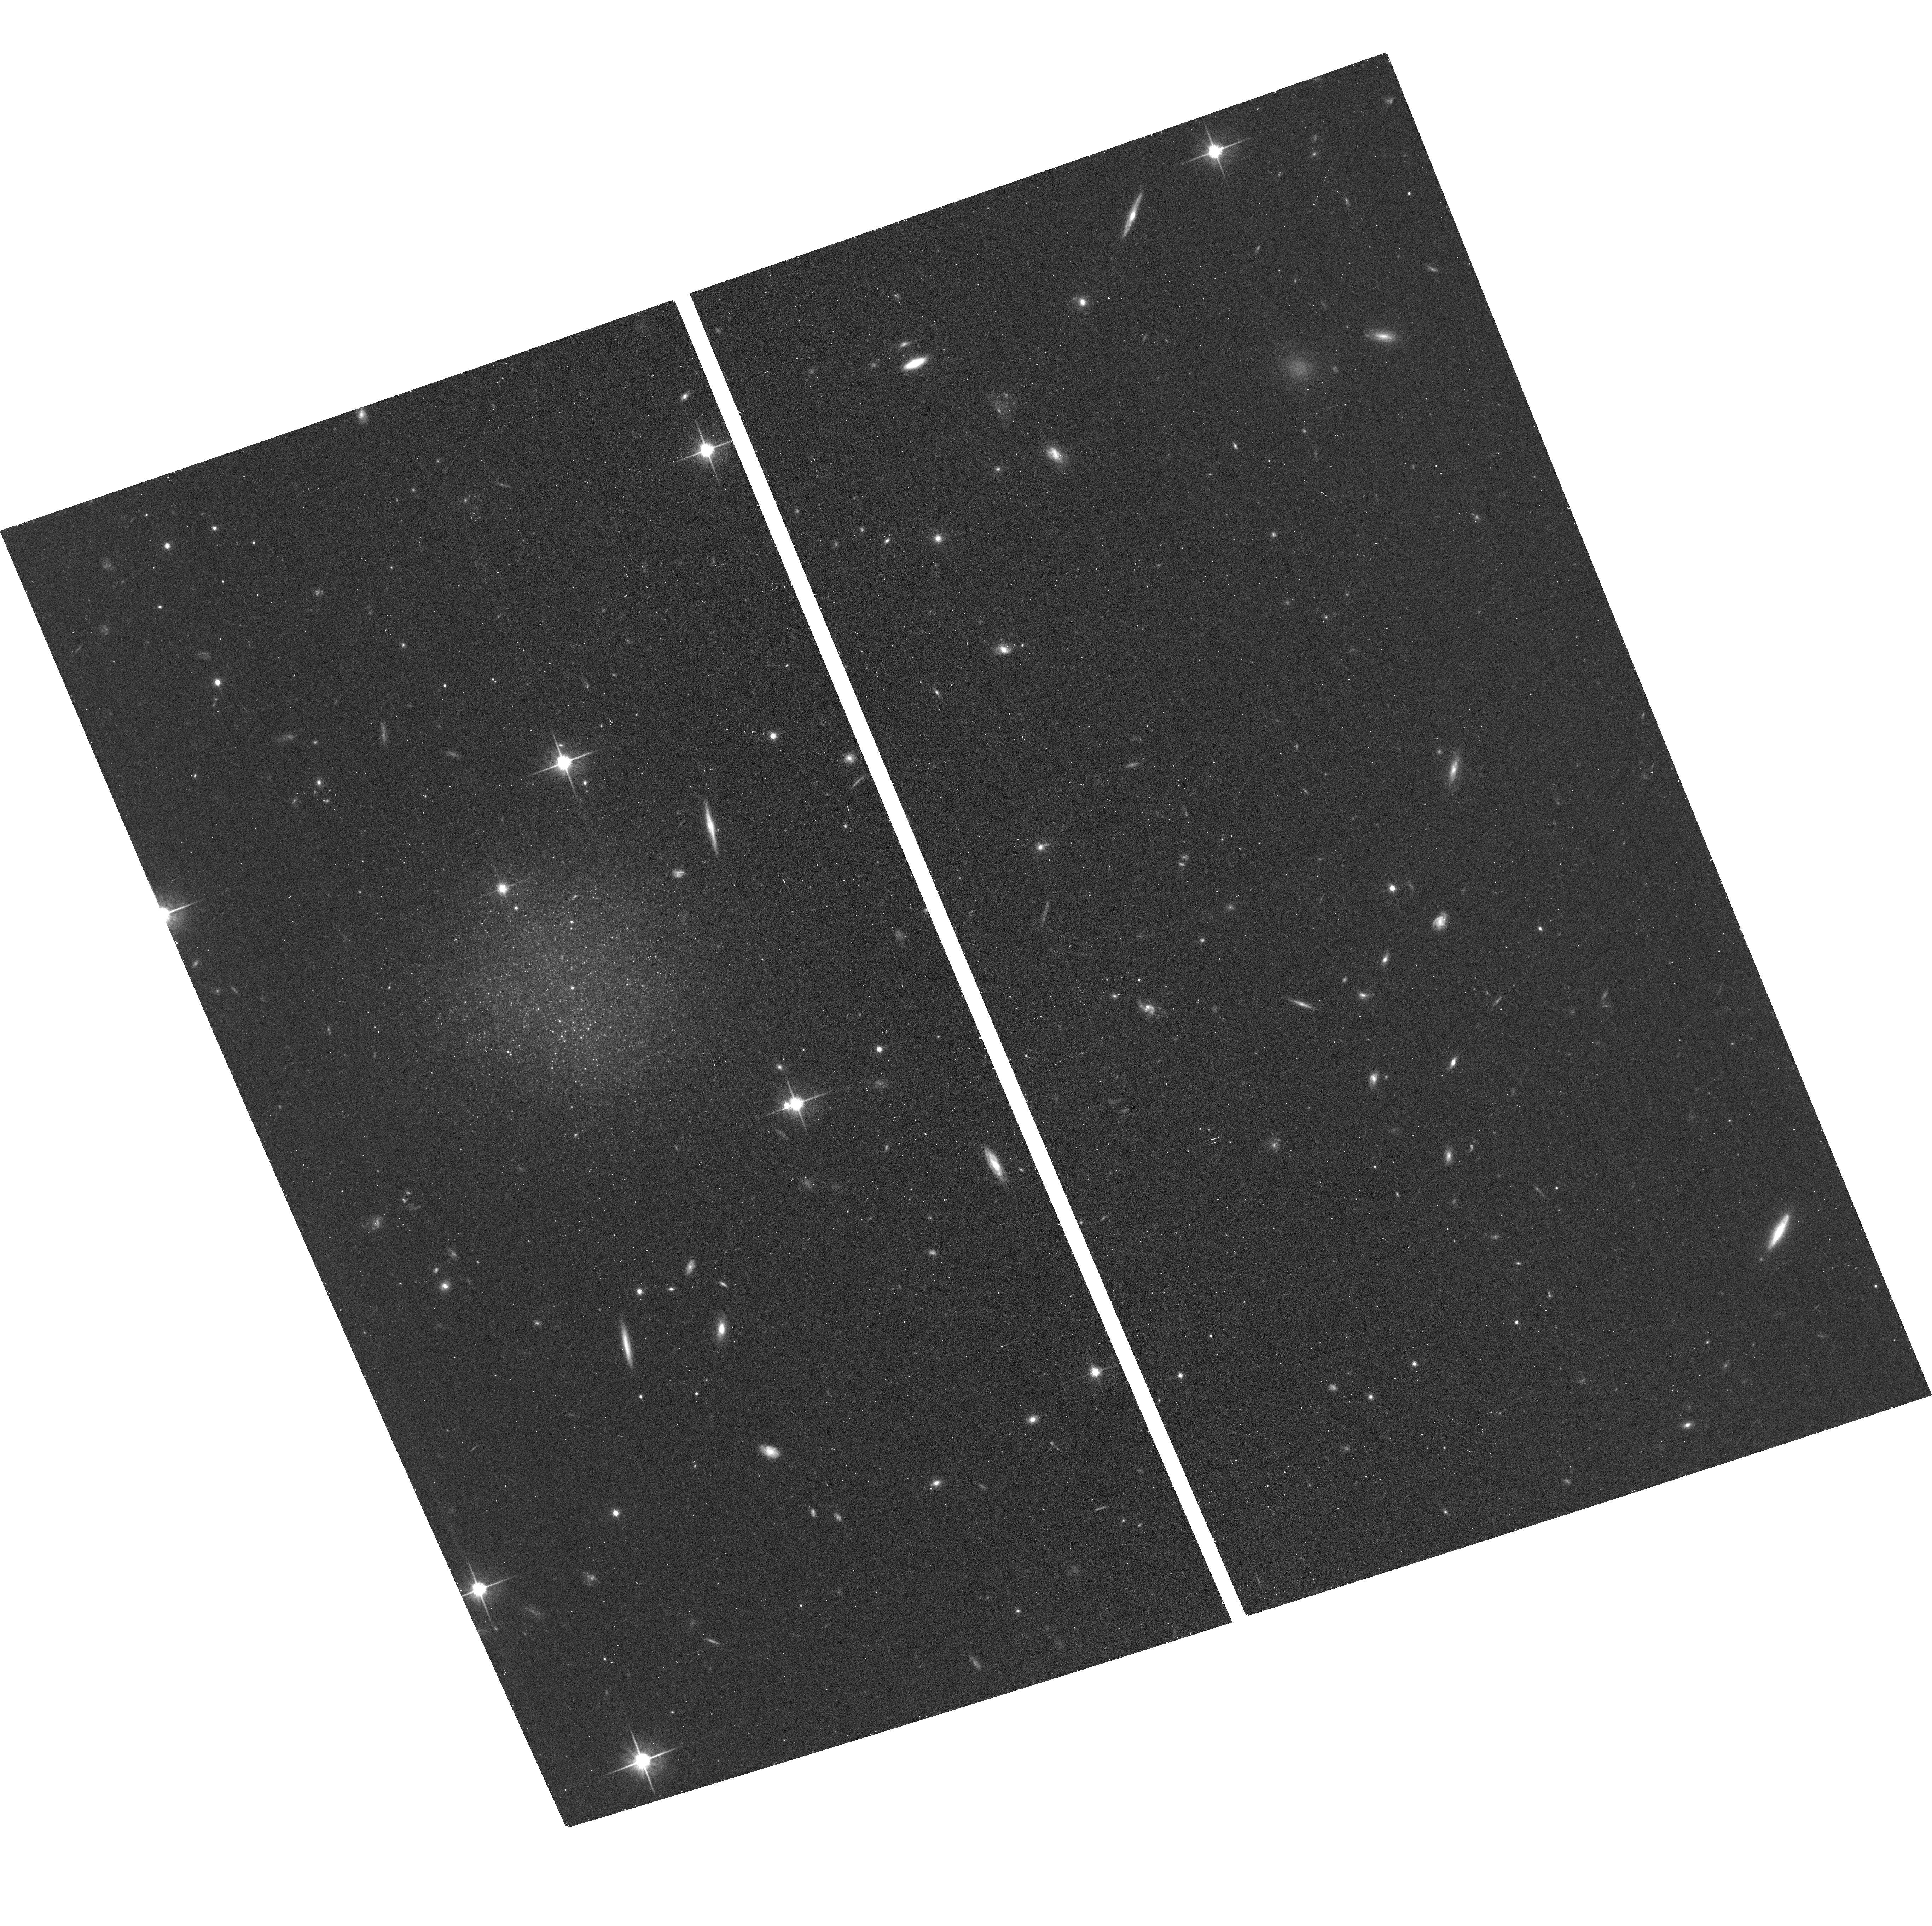
Target: AGC191706. Instrument: ACS/WFC. Filter: F814W. Exposure: 17 min. Observation ID: hst_17480_03_acs_wfc_f814w_jf7503

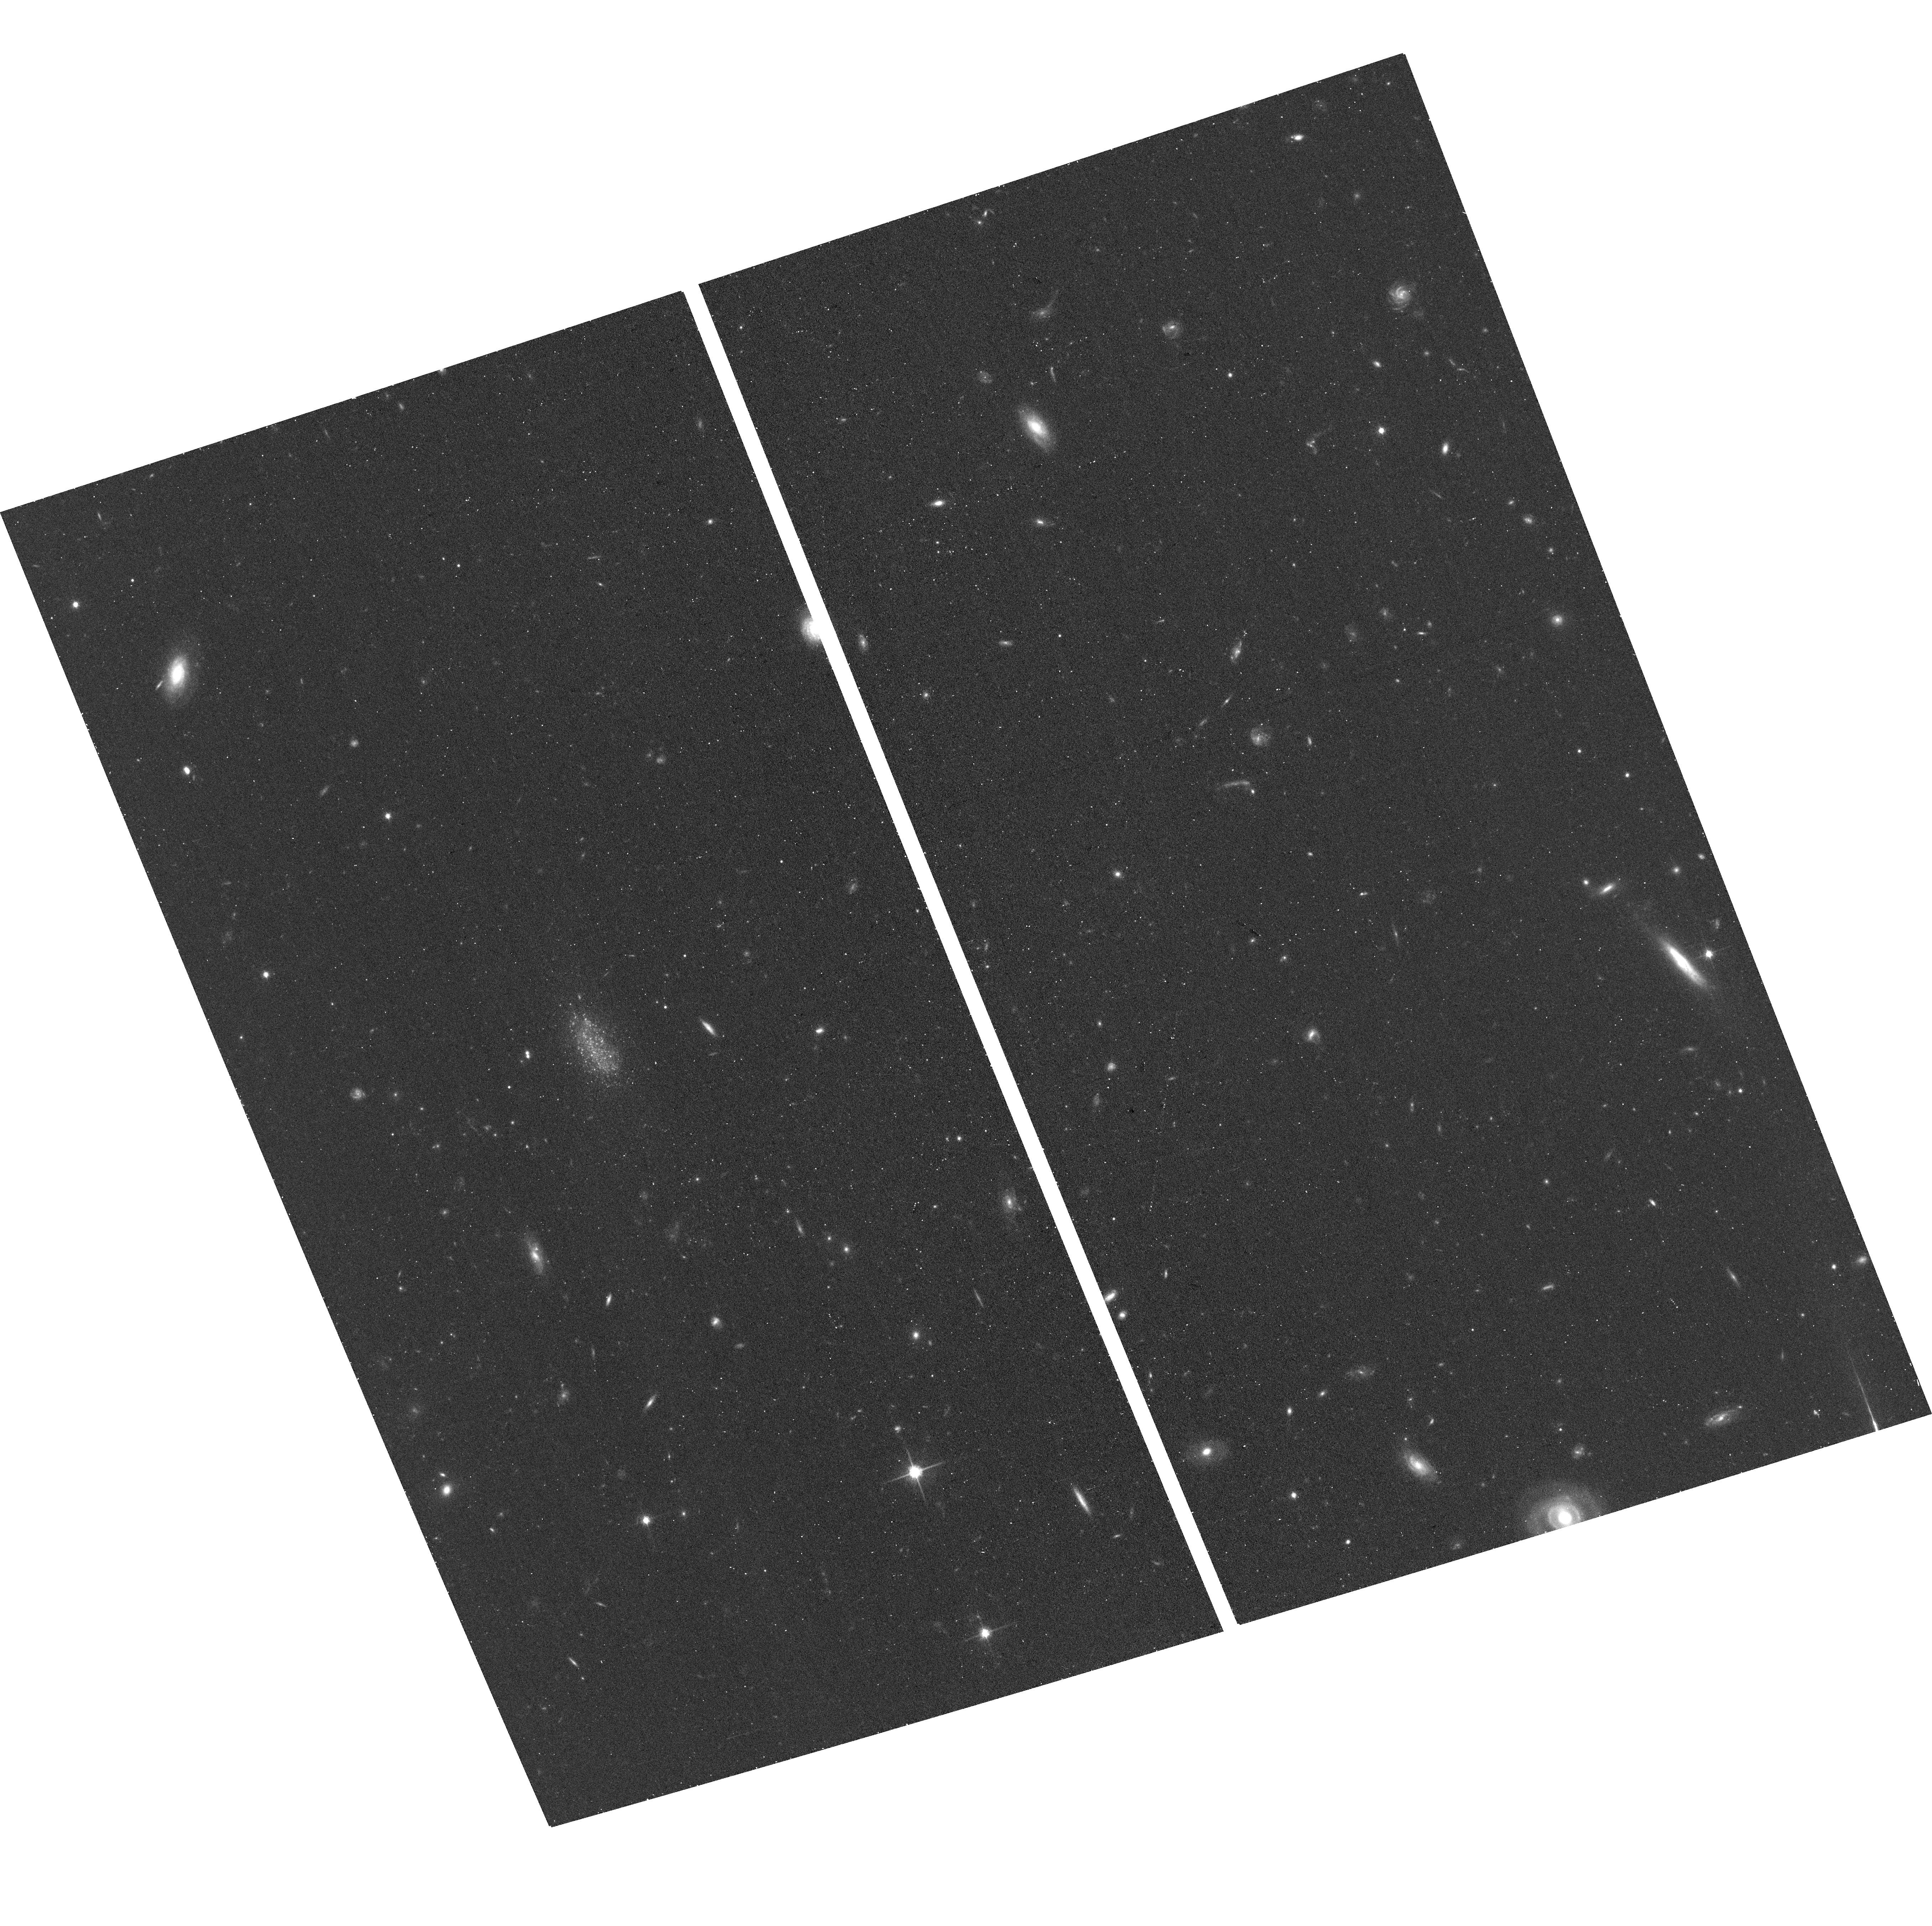
Target: AGC215296. Instrument: ACS/WFC. Filter: F814W. Exposure: 17 min. Observation ID: hst_17480_08_acs_wfc_f814w_jf7508

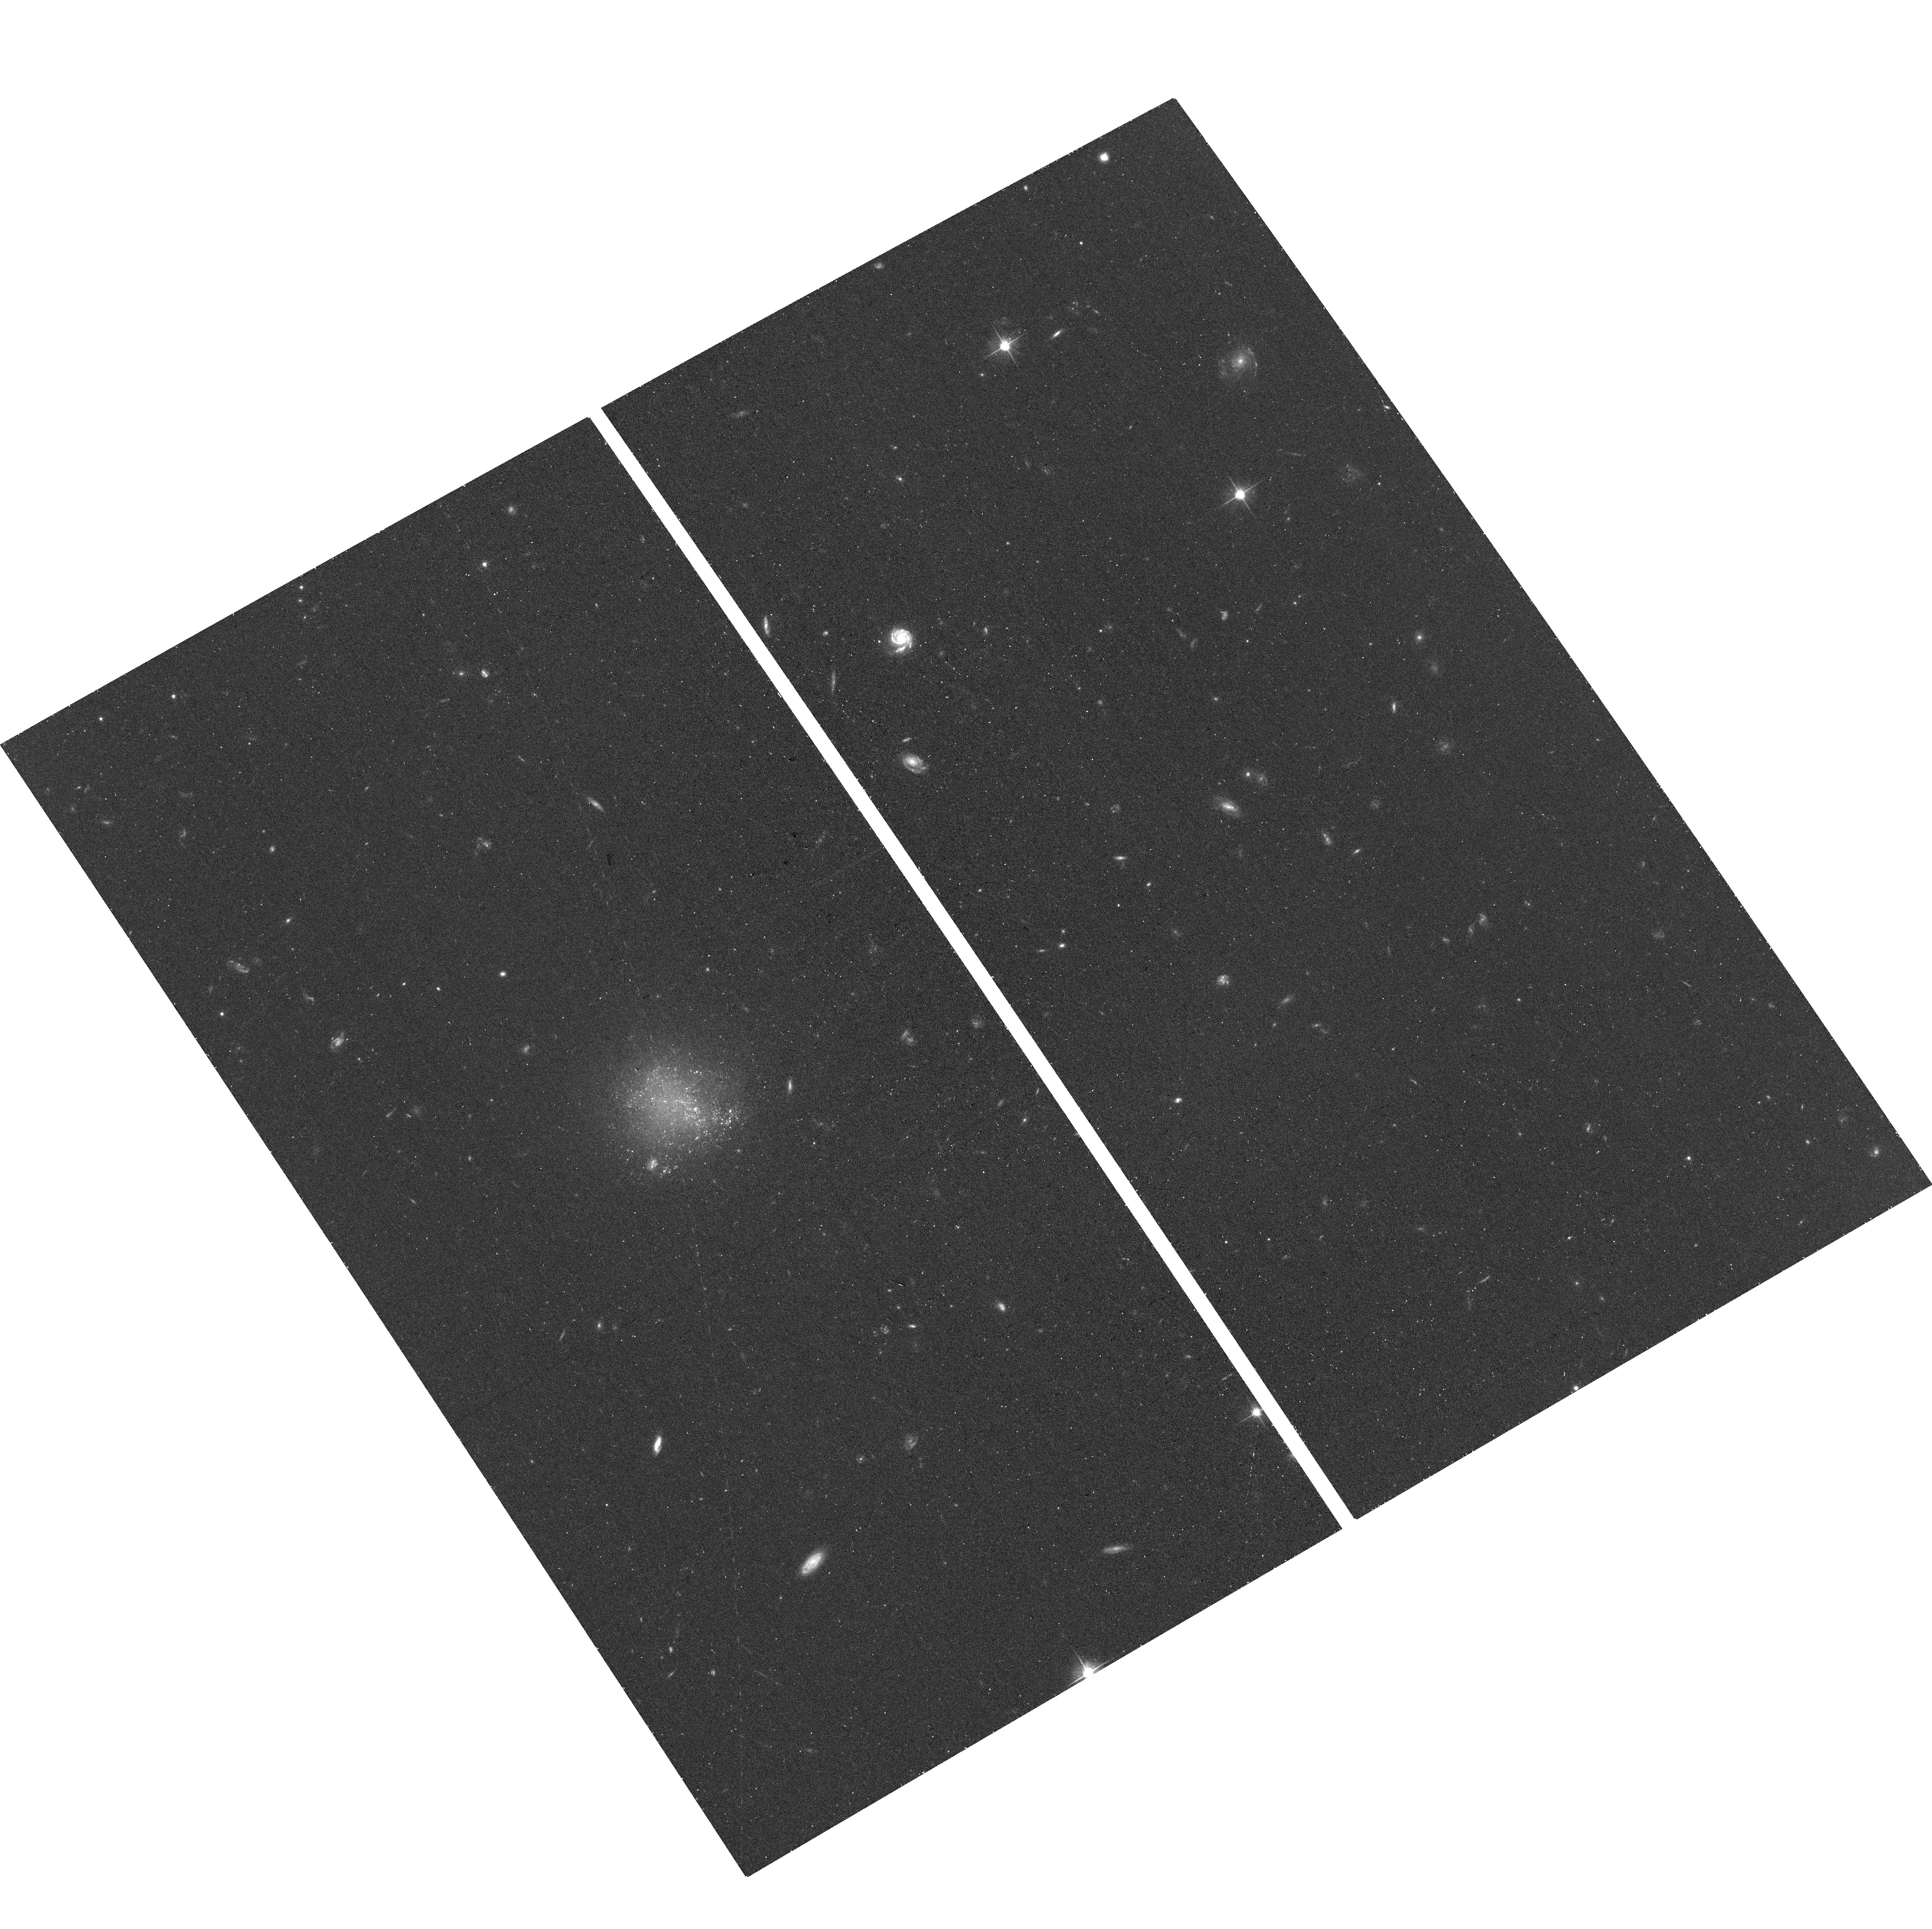
Target: AGC224312. Instrument: ACS/WFC. Filter: F606W. Exposure: 16 min. Observation ID: hst_17480_09_acs_wfc_f606w_jf7509

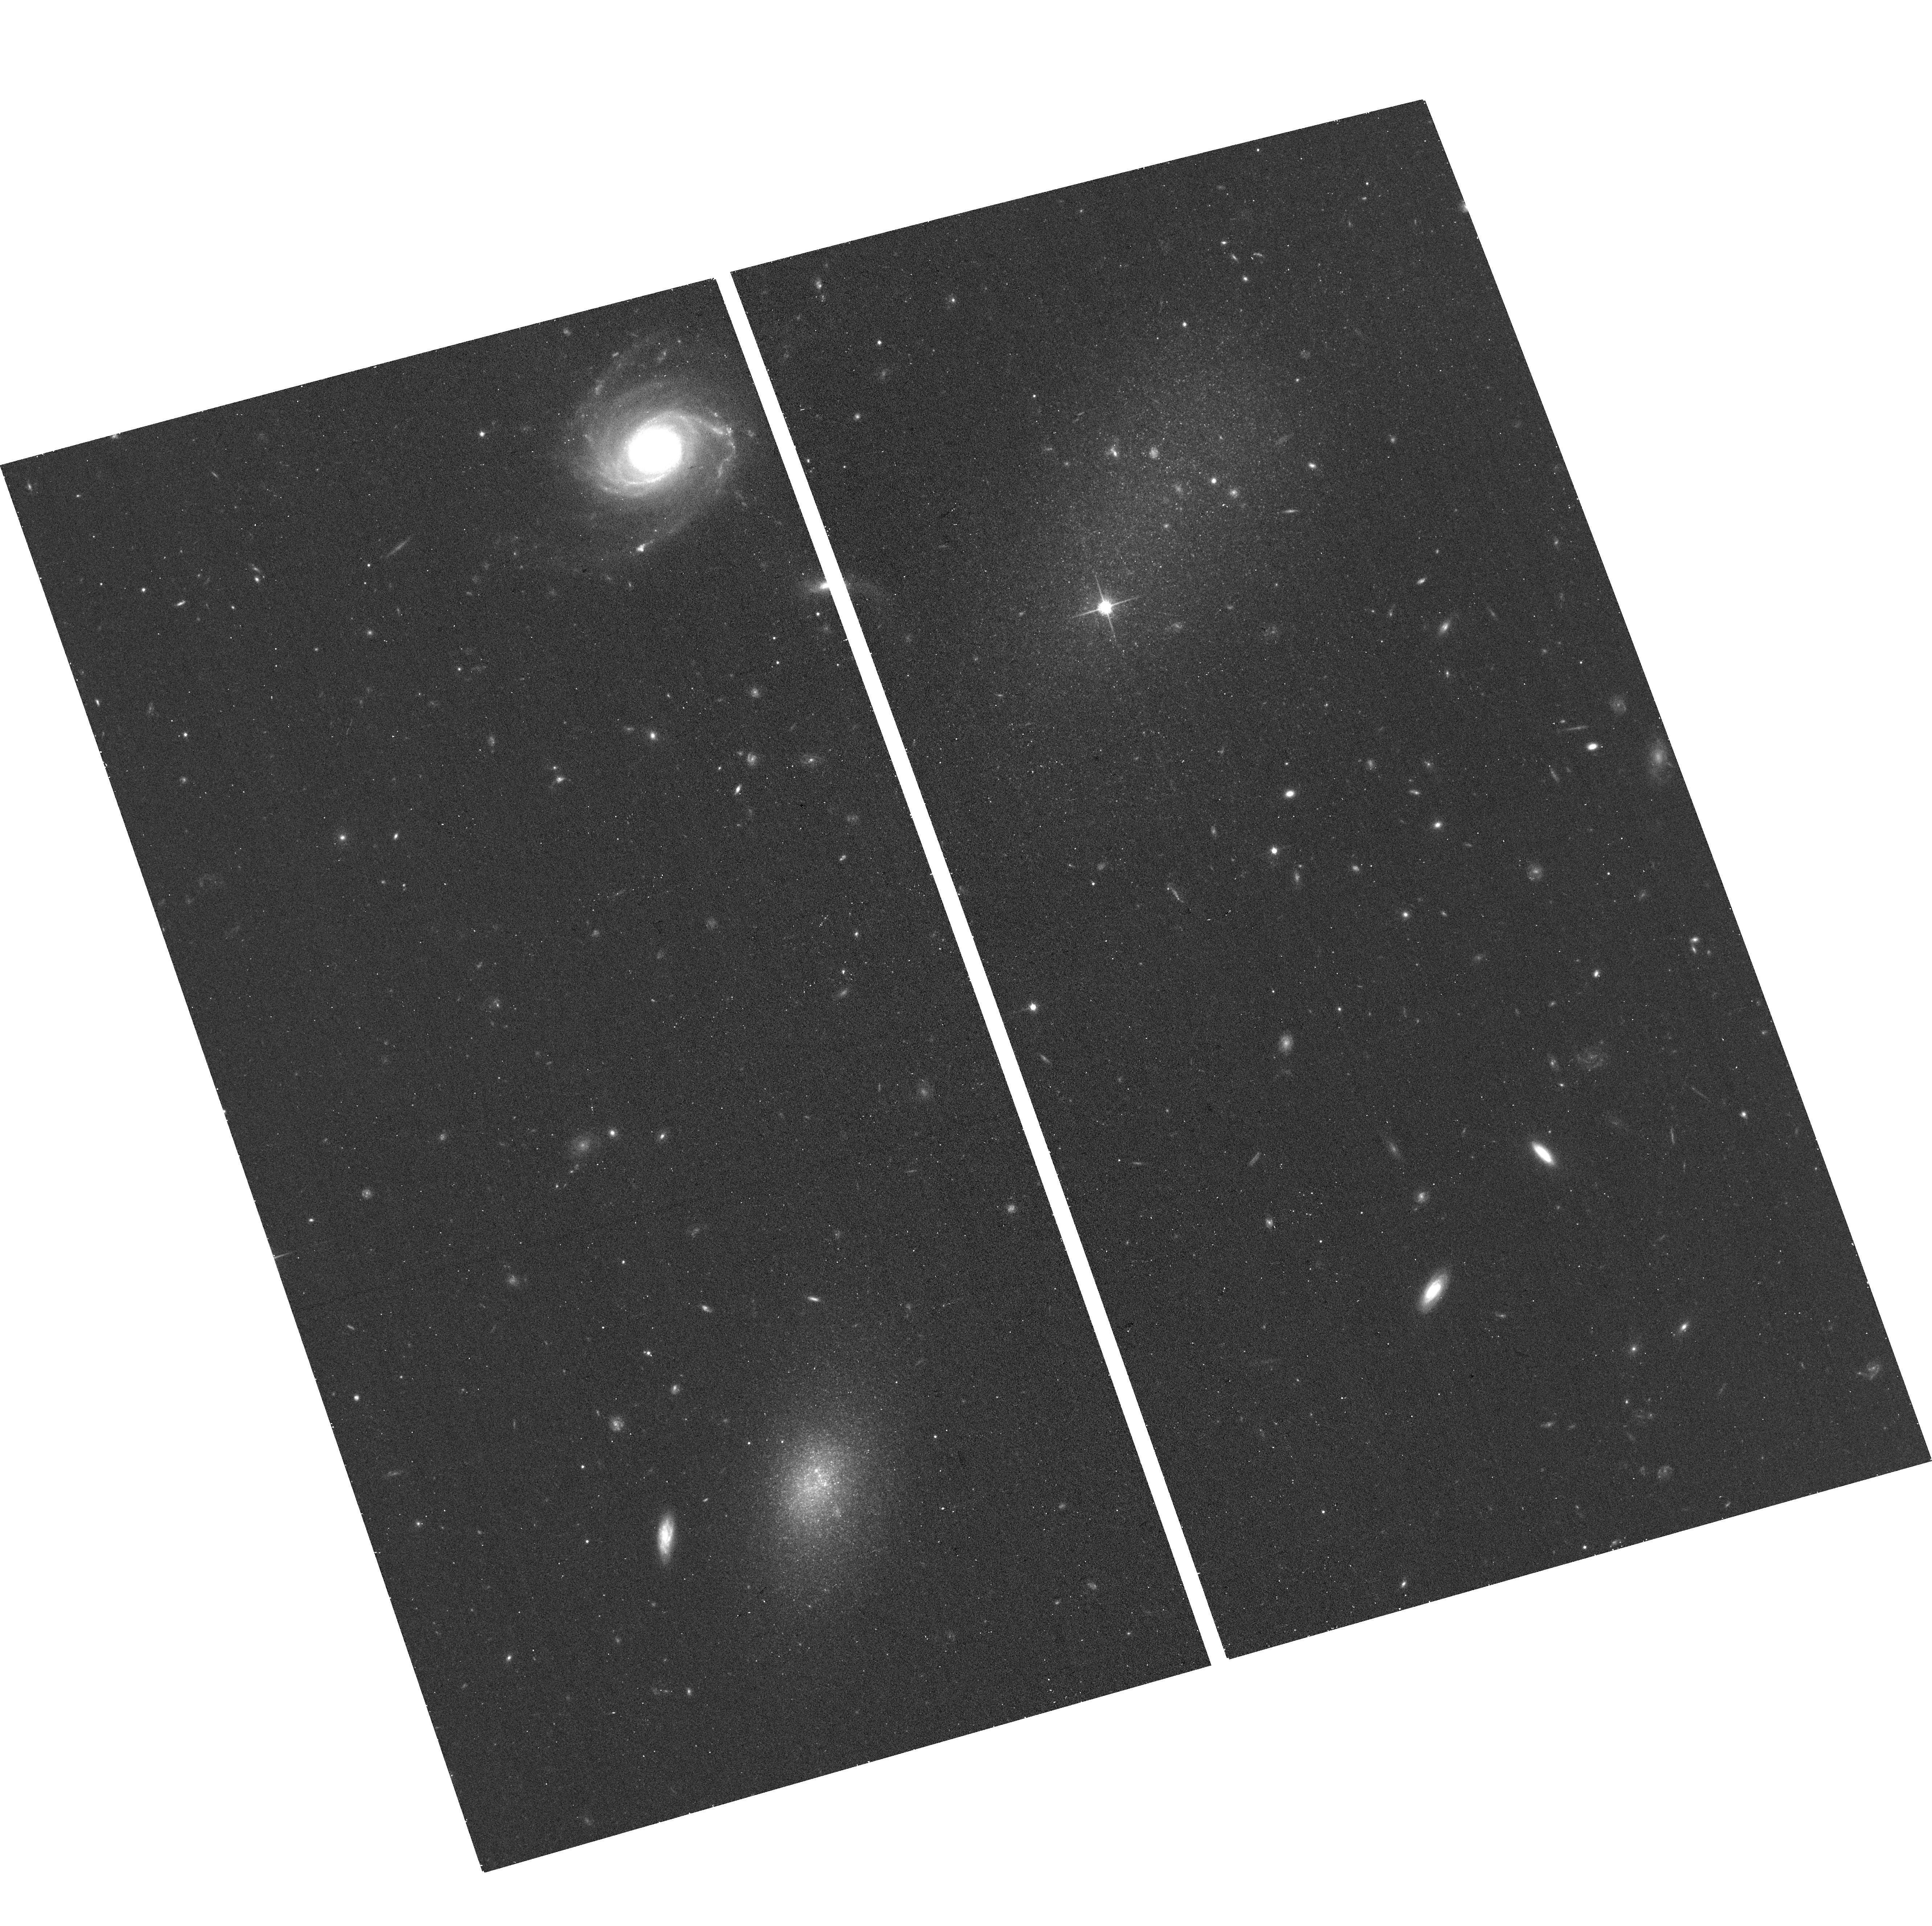
Target: AGC215286. Instrument: ACS/WFC. Filter: F814W. Exposure: 16 min. Observation ID: hst_17480_13_acs_wfc_f814w_jf7513

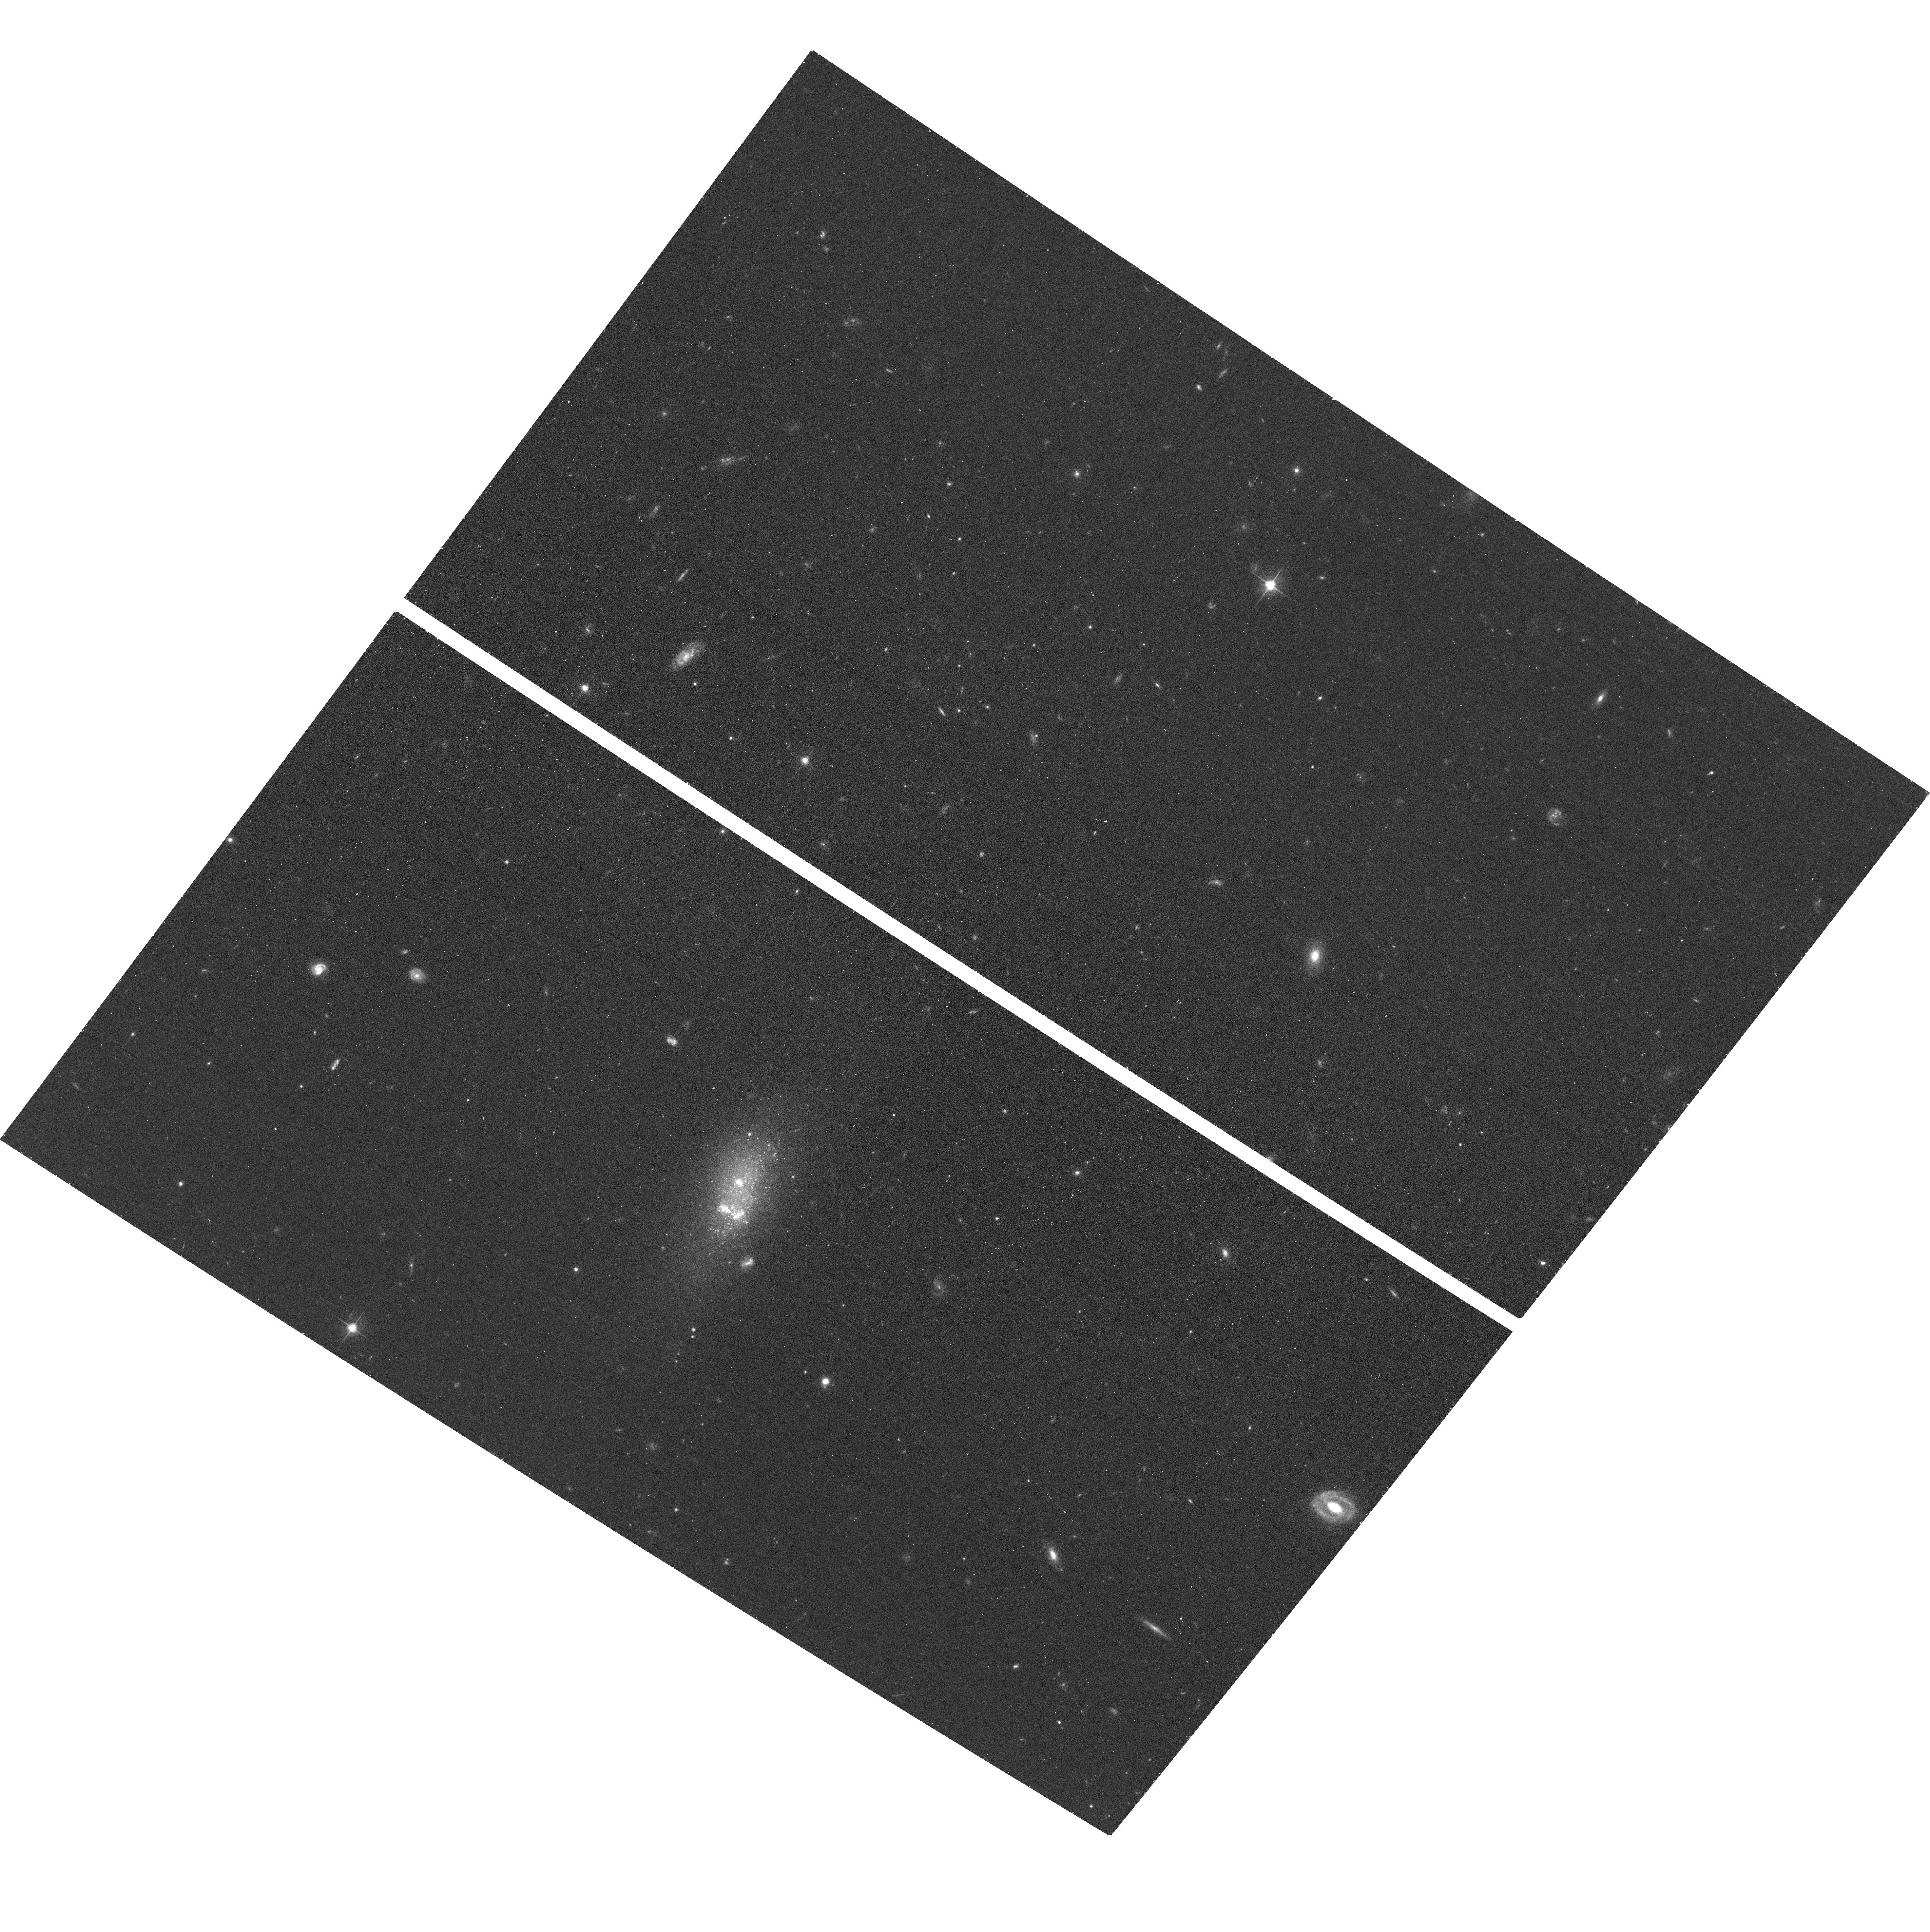
Target: AGC732129. Instrument: ACS/WFC. Filter: F606W. Exposure: 15 min. Observation ID: hst_17480_12_acs_wfc_f606w_jf7512

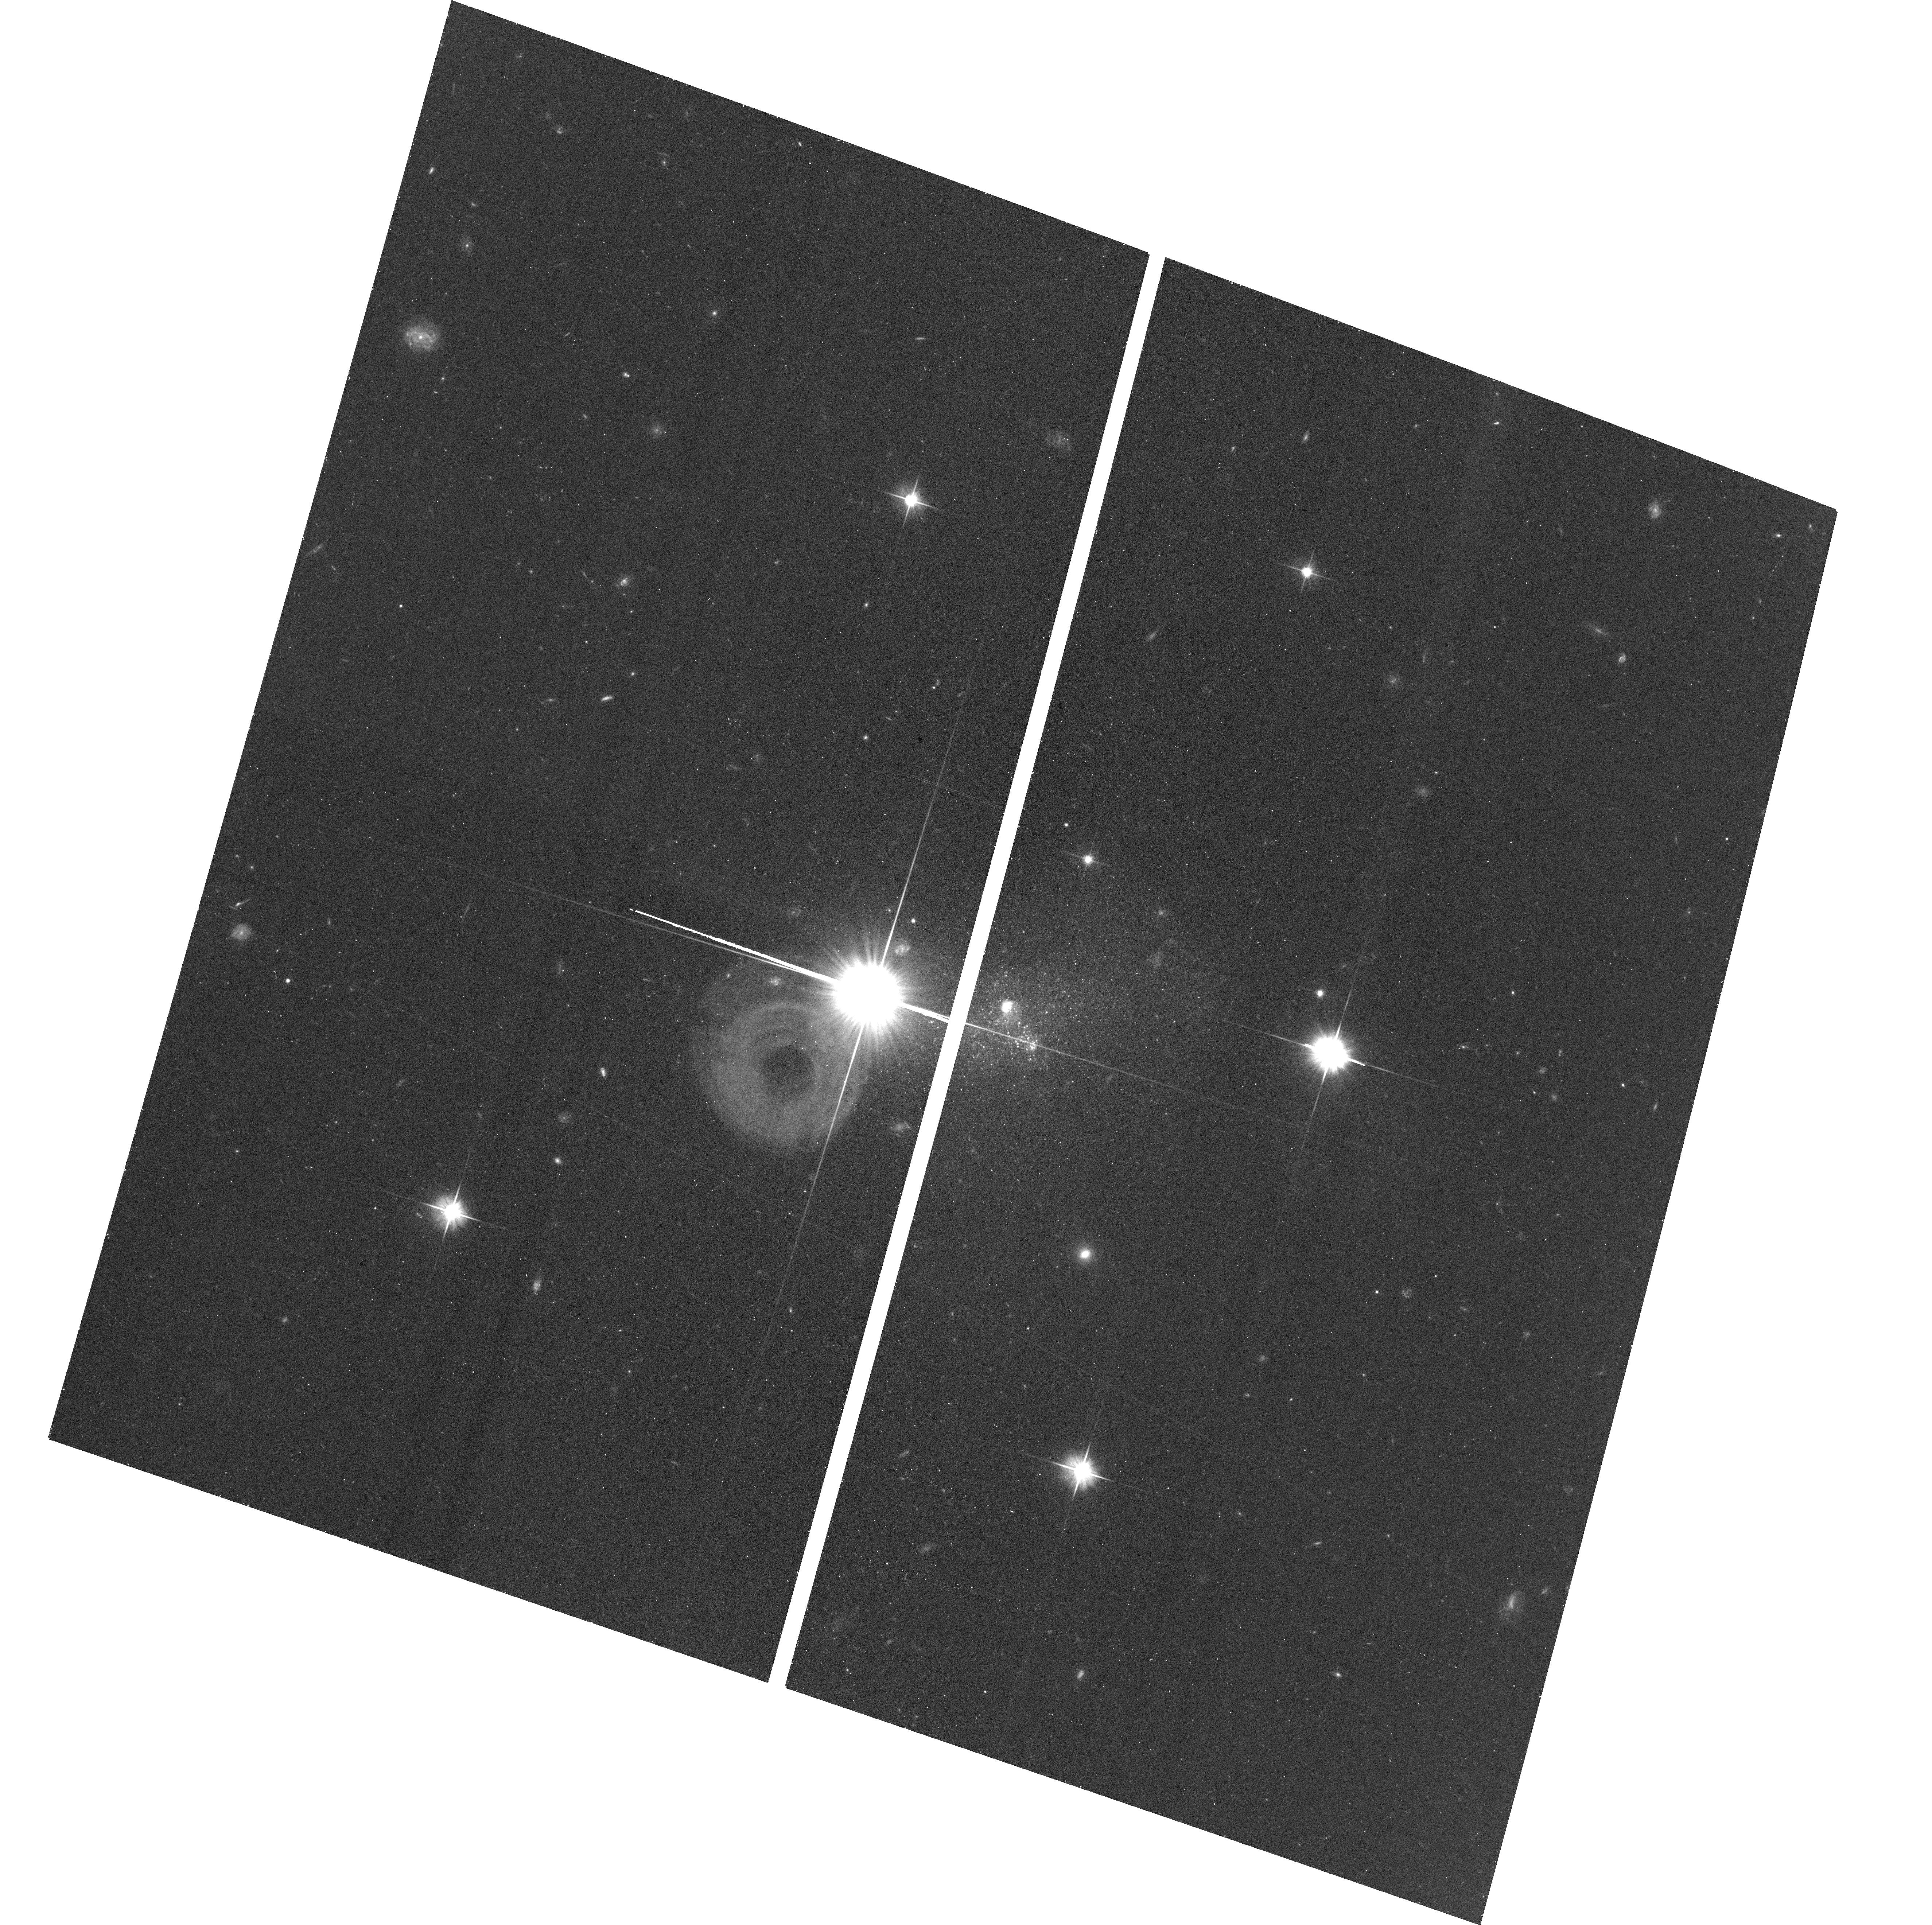
Target: AGC124635. Instrument: ACS/WFC. Filter: F606W. Exposure: 16 min. Observation ID: hst_17480_02_acs_wfc_f606w_jf7502

The Turn-Down in the Baryonic Tully-Fisher Relation (BTFR) (PI: McQuinn, Kristen B W)

The baryonic Tully-Fisher relationship (BTFR) is a correlation between the total baryonic mass in a galaxy and the maximum velocity of a galaxy's rotation curve (Vmax), which is a tracer of the halo mass. Simulations predict that this power-law relationship will show an inflection at low baryonic masses in the sense that low mass galaxies will have higher values of Vmax than predicted from an extrapolation from higher masses. This inflection is due to the lowest mass galaxies' inability to accrete and retain baryons. A recent analysis of low mass galaxies has shown evidence in support of this inflection, but with only four galaxies in the critical regime below the inflection point where the prediction can truly be tested. We have identified twelve additional Local Volume galaxies with suitably low baryonic masses and high quality HI velocity fields. Including these galaxies in the analysis will quadruple the number of systems in the key daignostic part of the BTFR, and will fully characterize this putative inflection. However, because these galaxies are nearby and star-forming, their distances cannot be accurately determined from their radial velocities nor from surface brightness fluctuations, and accurate distances are critical to the analysis. Fortunately, the galaxies are close enough that the HST can provide distances from their red giant branch tips through observations of their resolved stars. This type of work can only be done with nearby galaxies and their distances can only be accurately measured with space-based observations.